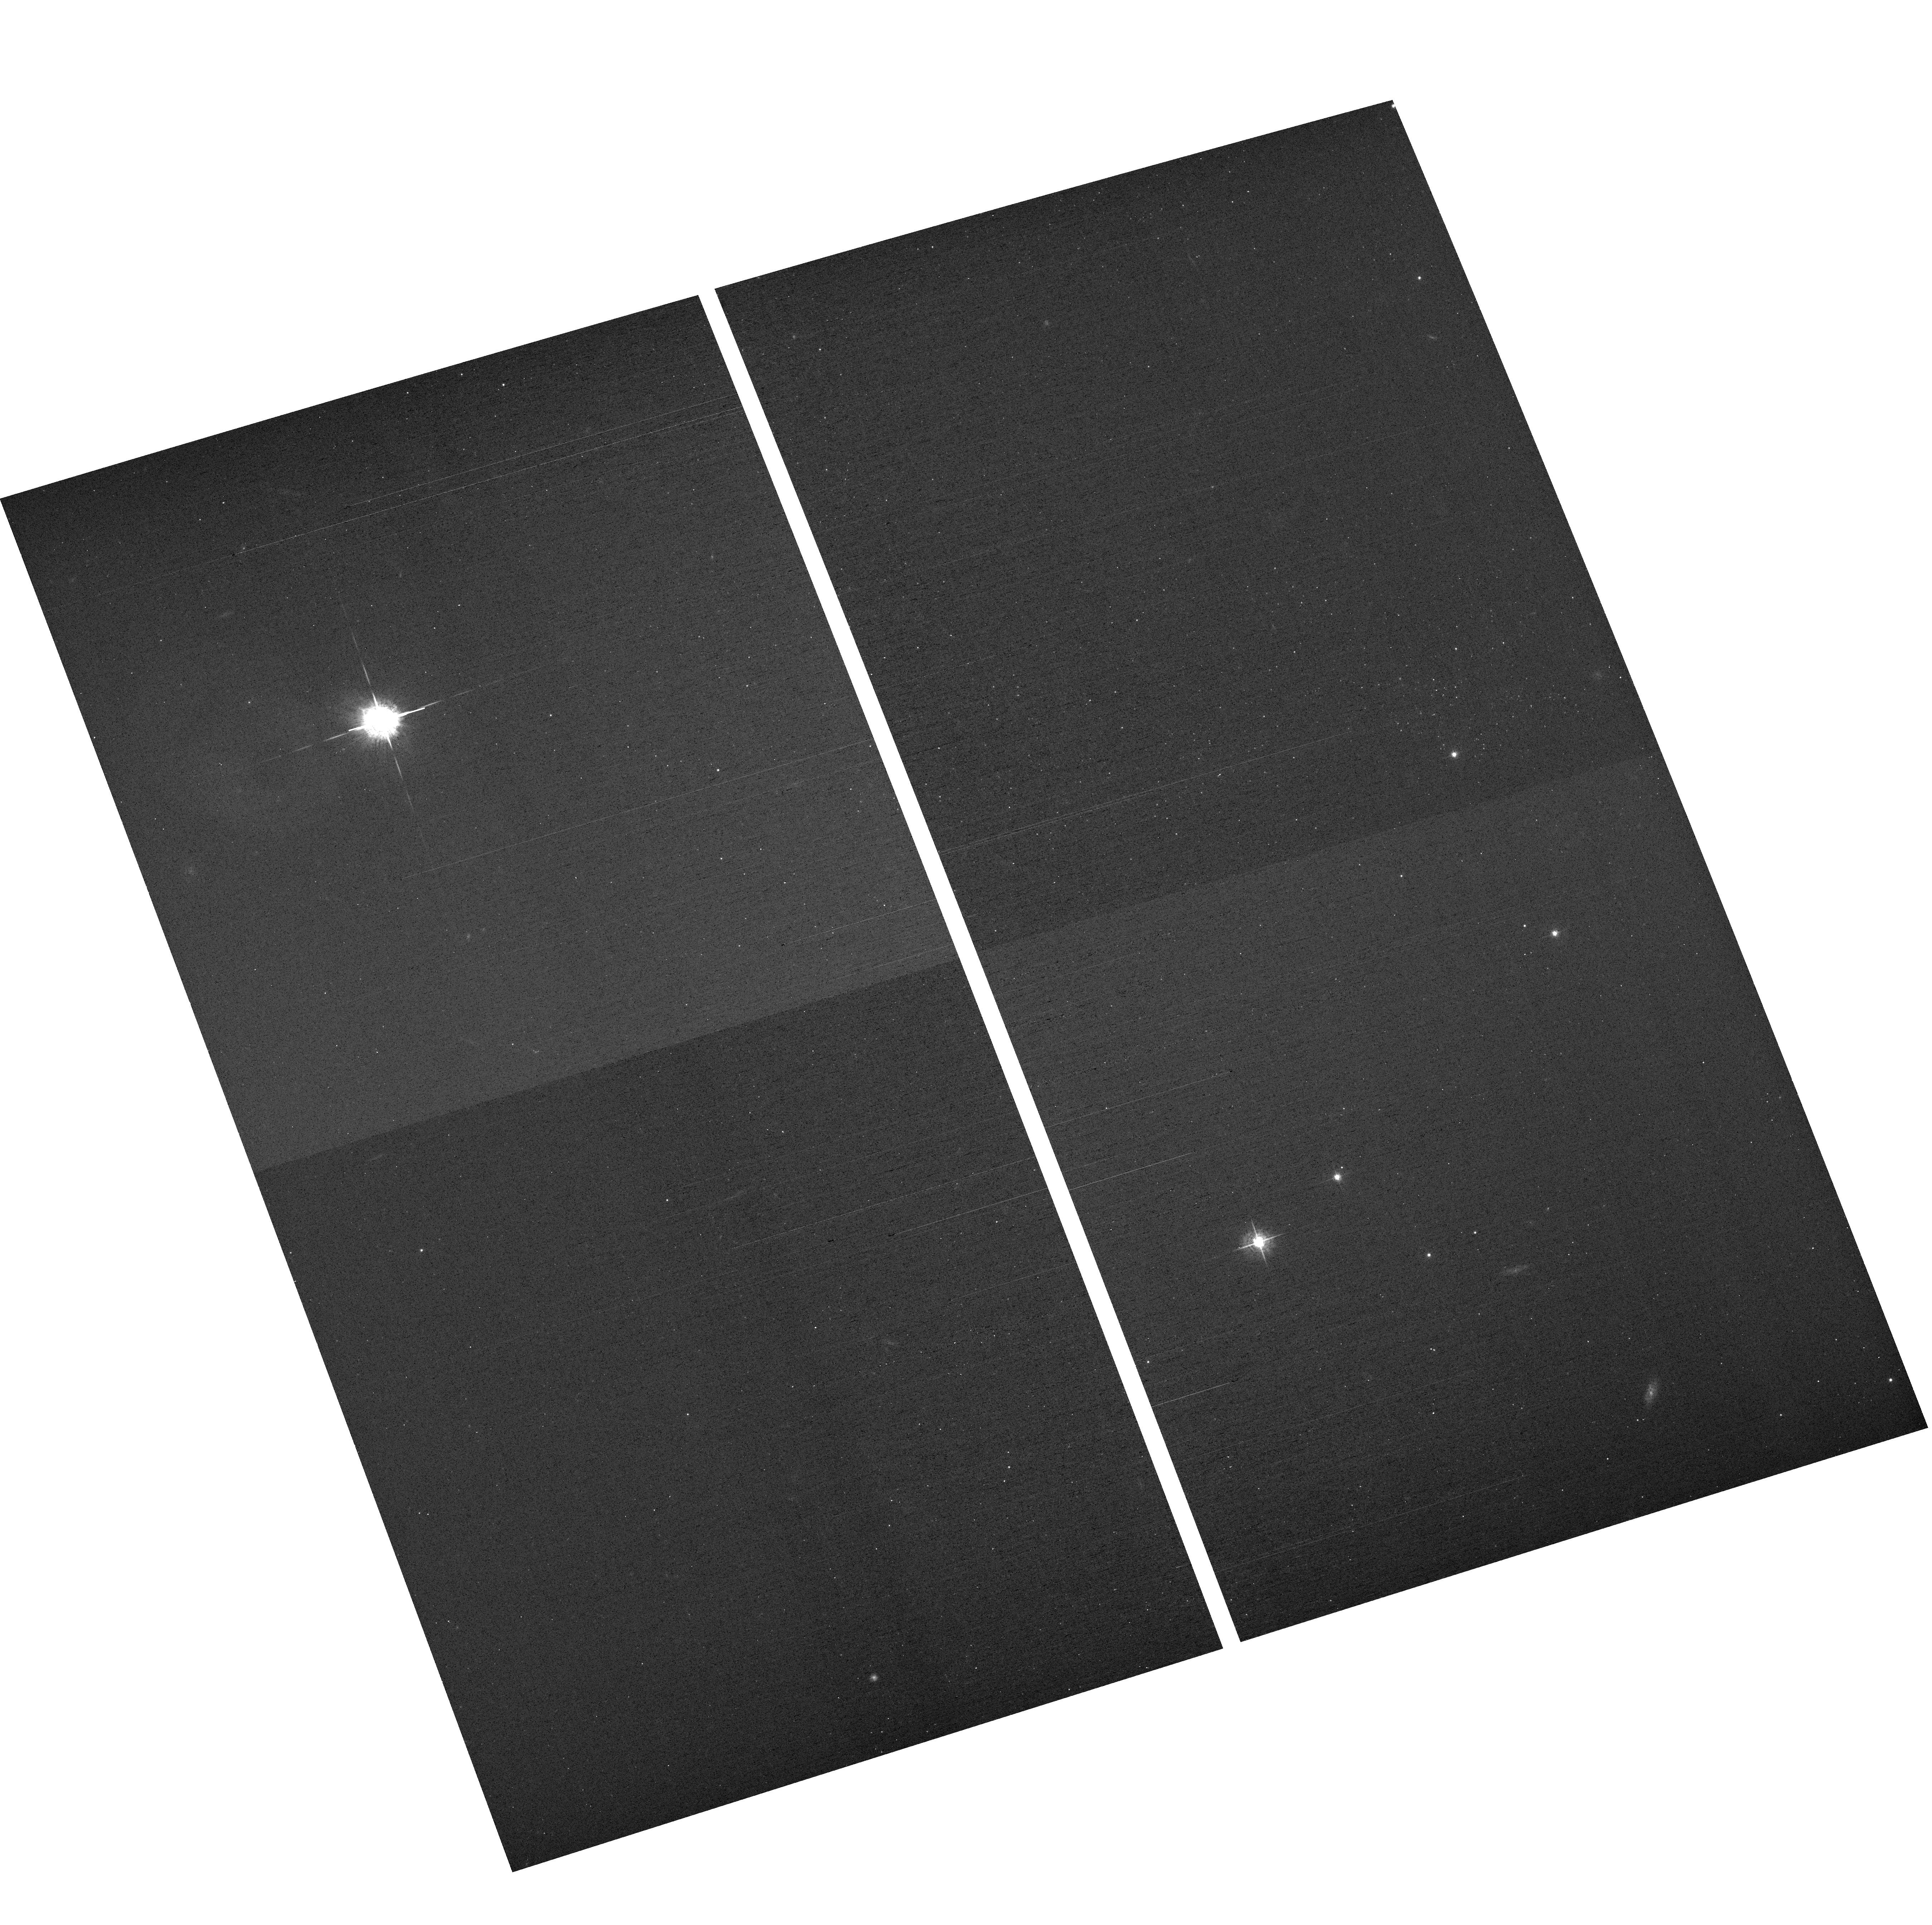
Target: field at RA 149.079°, Dec 69.590°
Instrument: ACS/WFC
Filter: F550M
Exposure: 18 min
Observation ID: hst_11360_81_acs_wfc_f550m_jb6w81

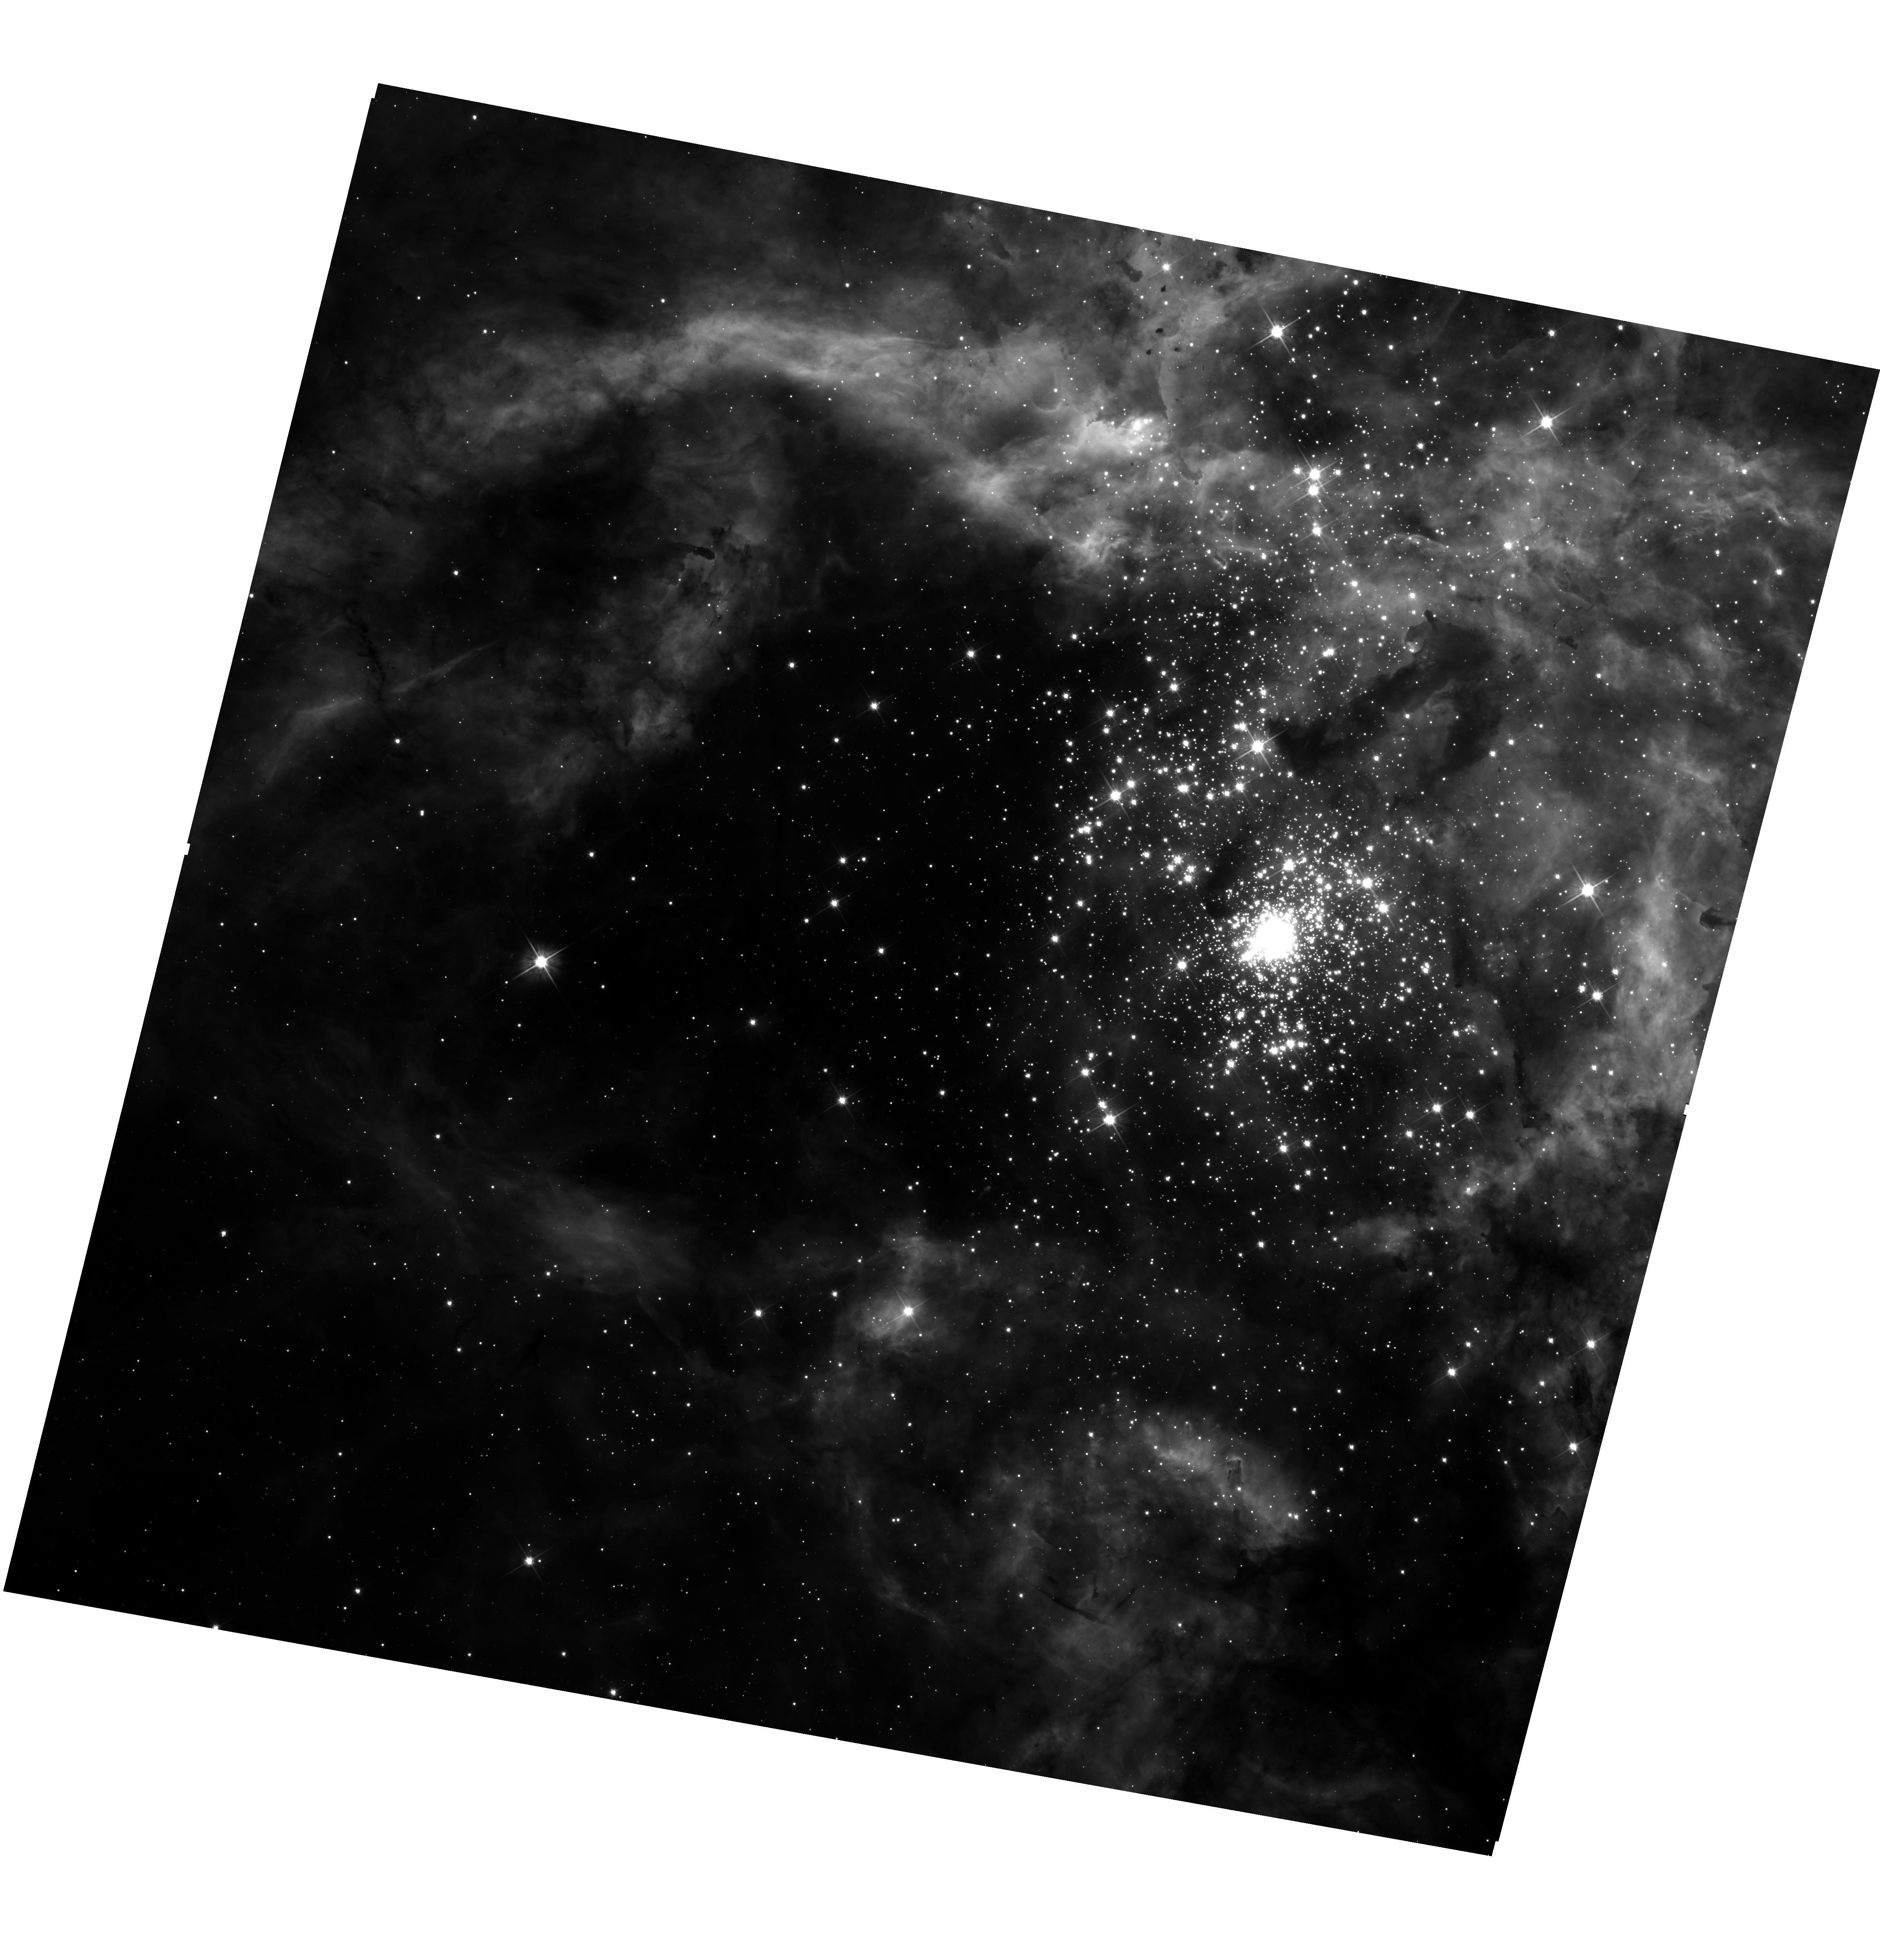
Target: 30-DOR
Instrument: WFC3/UVIS
Filter: F555W
Exposure: 14 min
Observation ID: hst_11360_d5_wfc3_uvis_f555w_ib6wd5

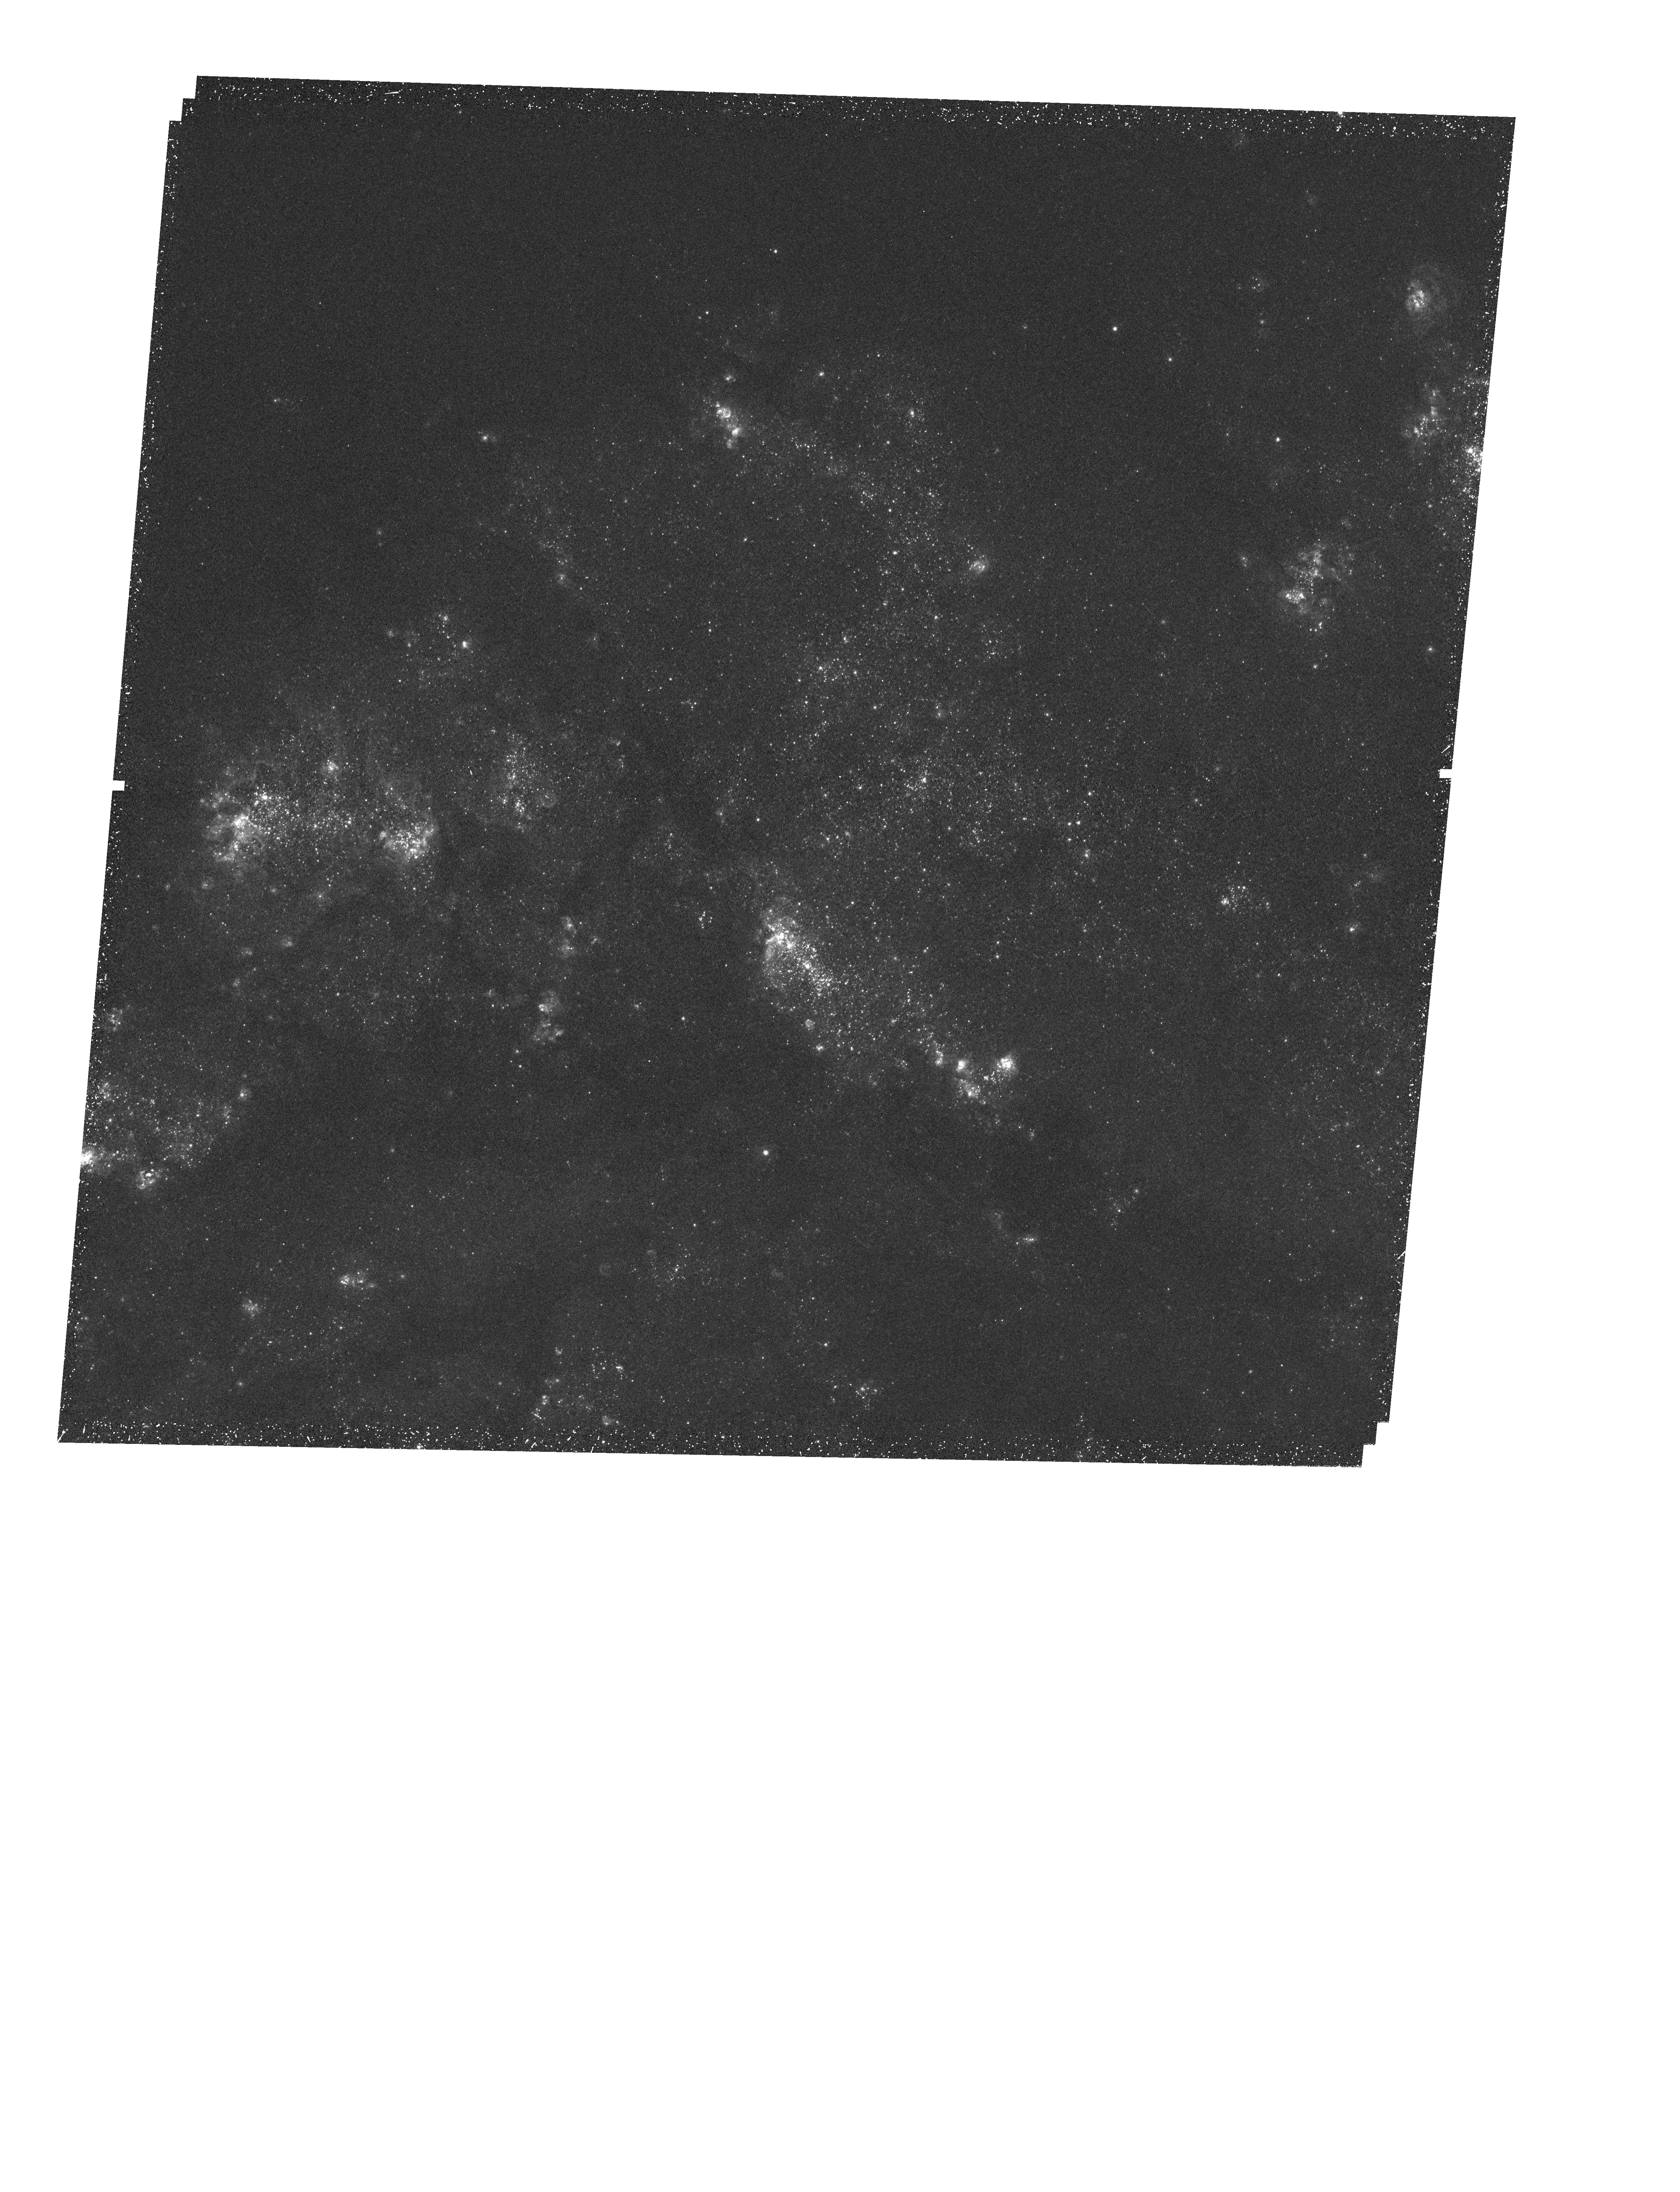
Target: MESSIER-083-POS2
Instrument: WFC3/UVIS
Filter: F373N
Exposure: 43 min
Observation ID: hst_11360_b3_wfc3_uvis_f373n_ib6wb3

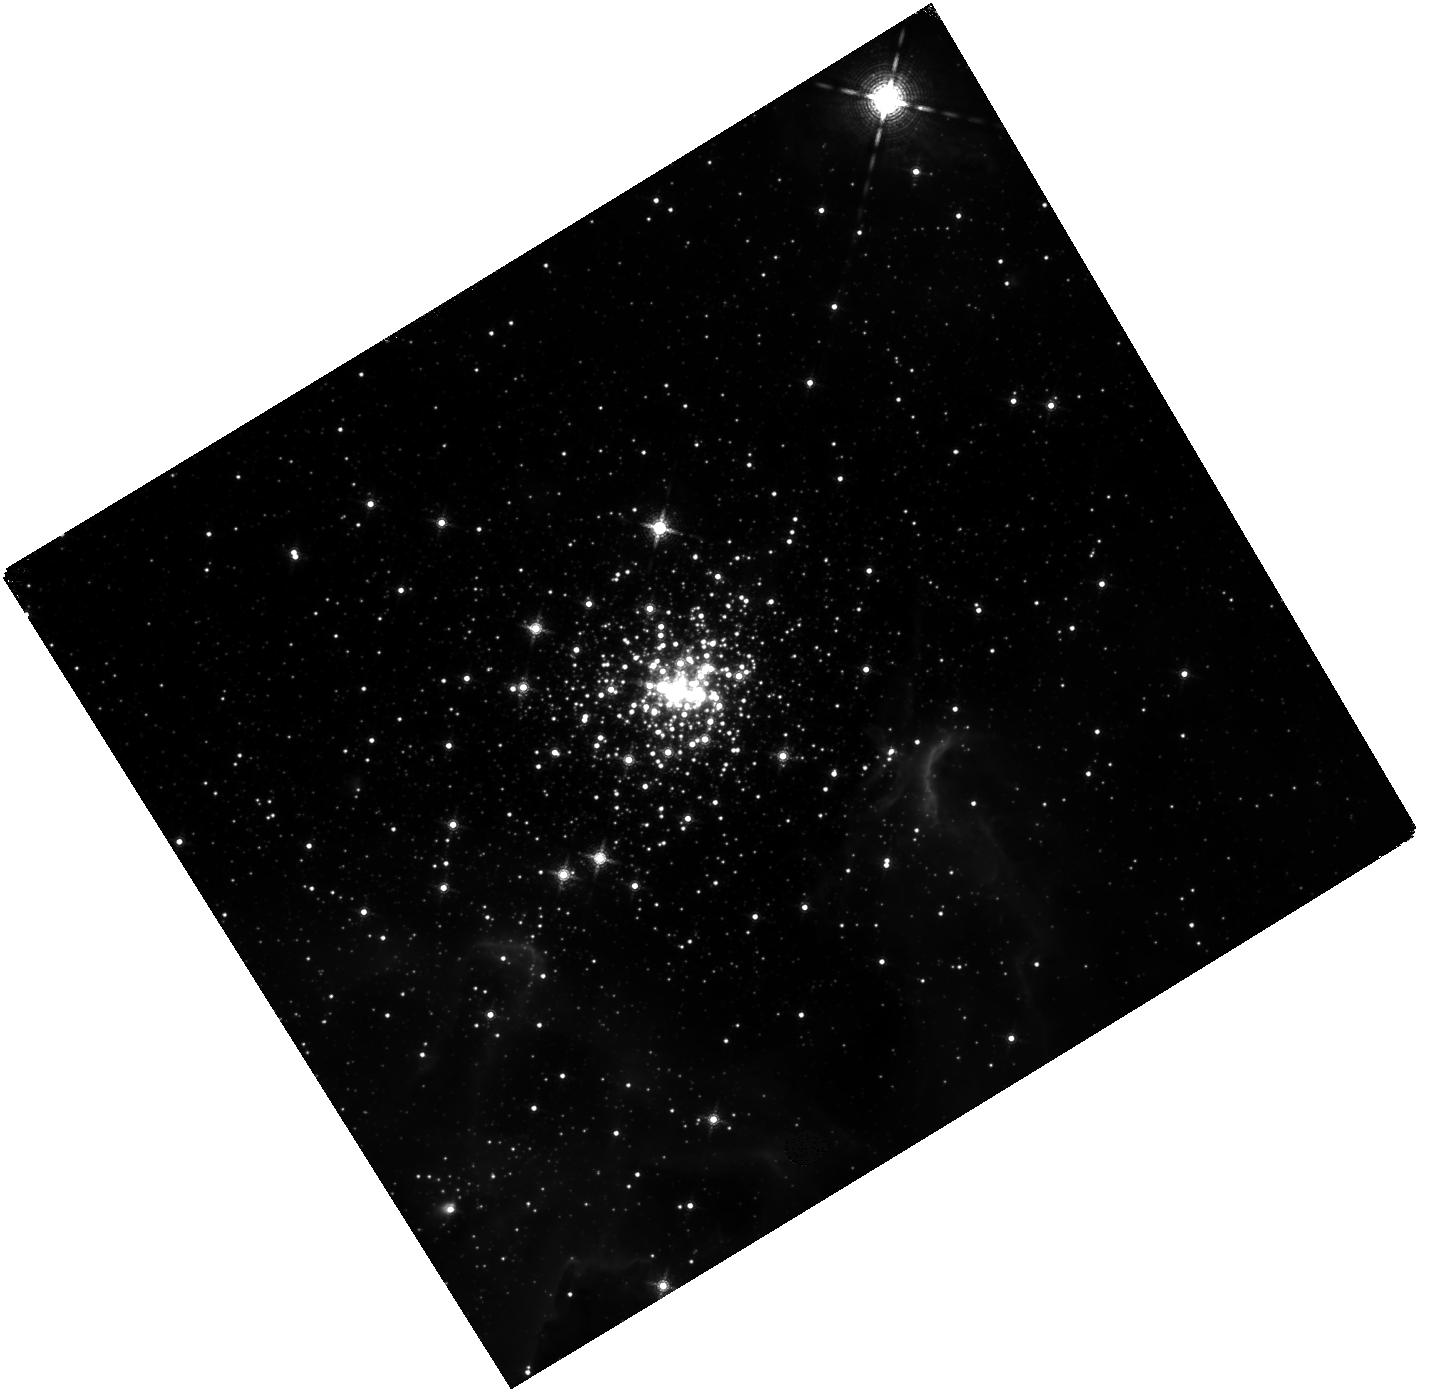
Target: NGC-3603
Instrument: WFC3/IR
Filter: F153M
Exposure: 40 min
Observation ID: hst_11360_a1_wfc3_ir_f153m_ib6wa1

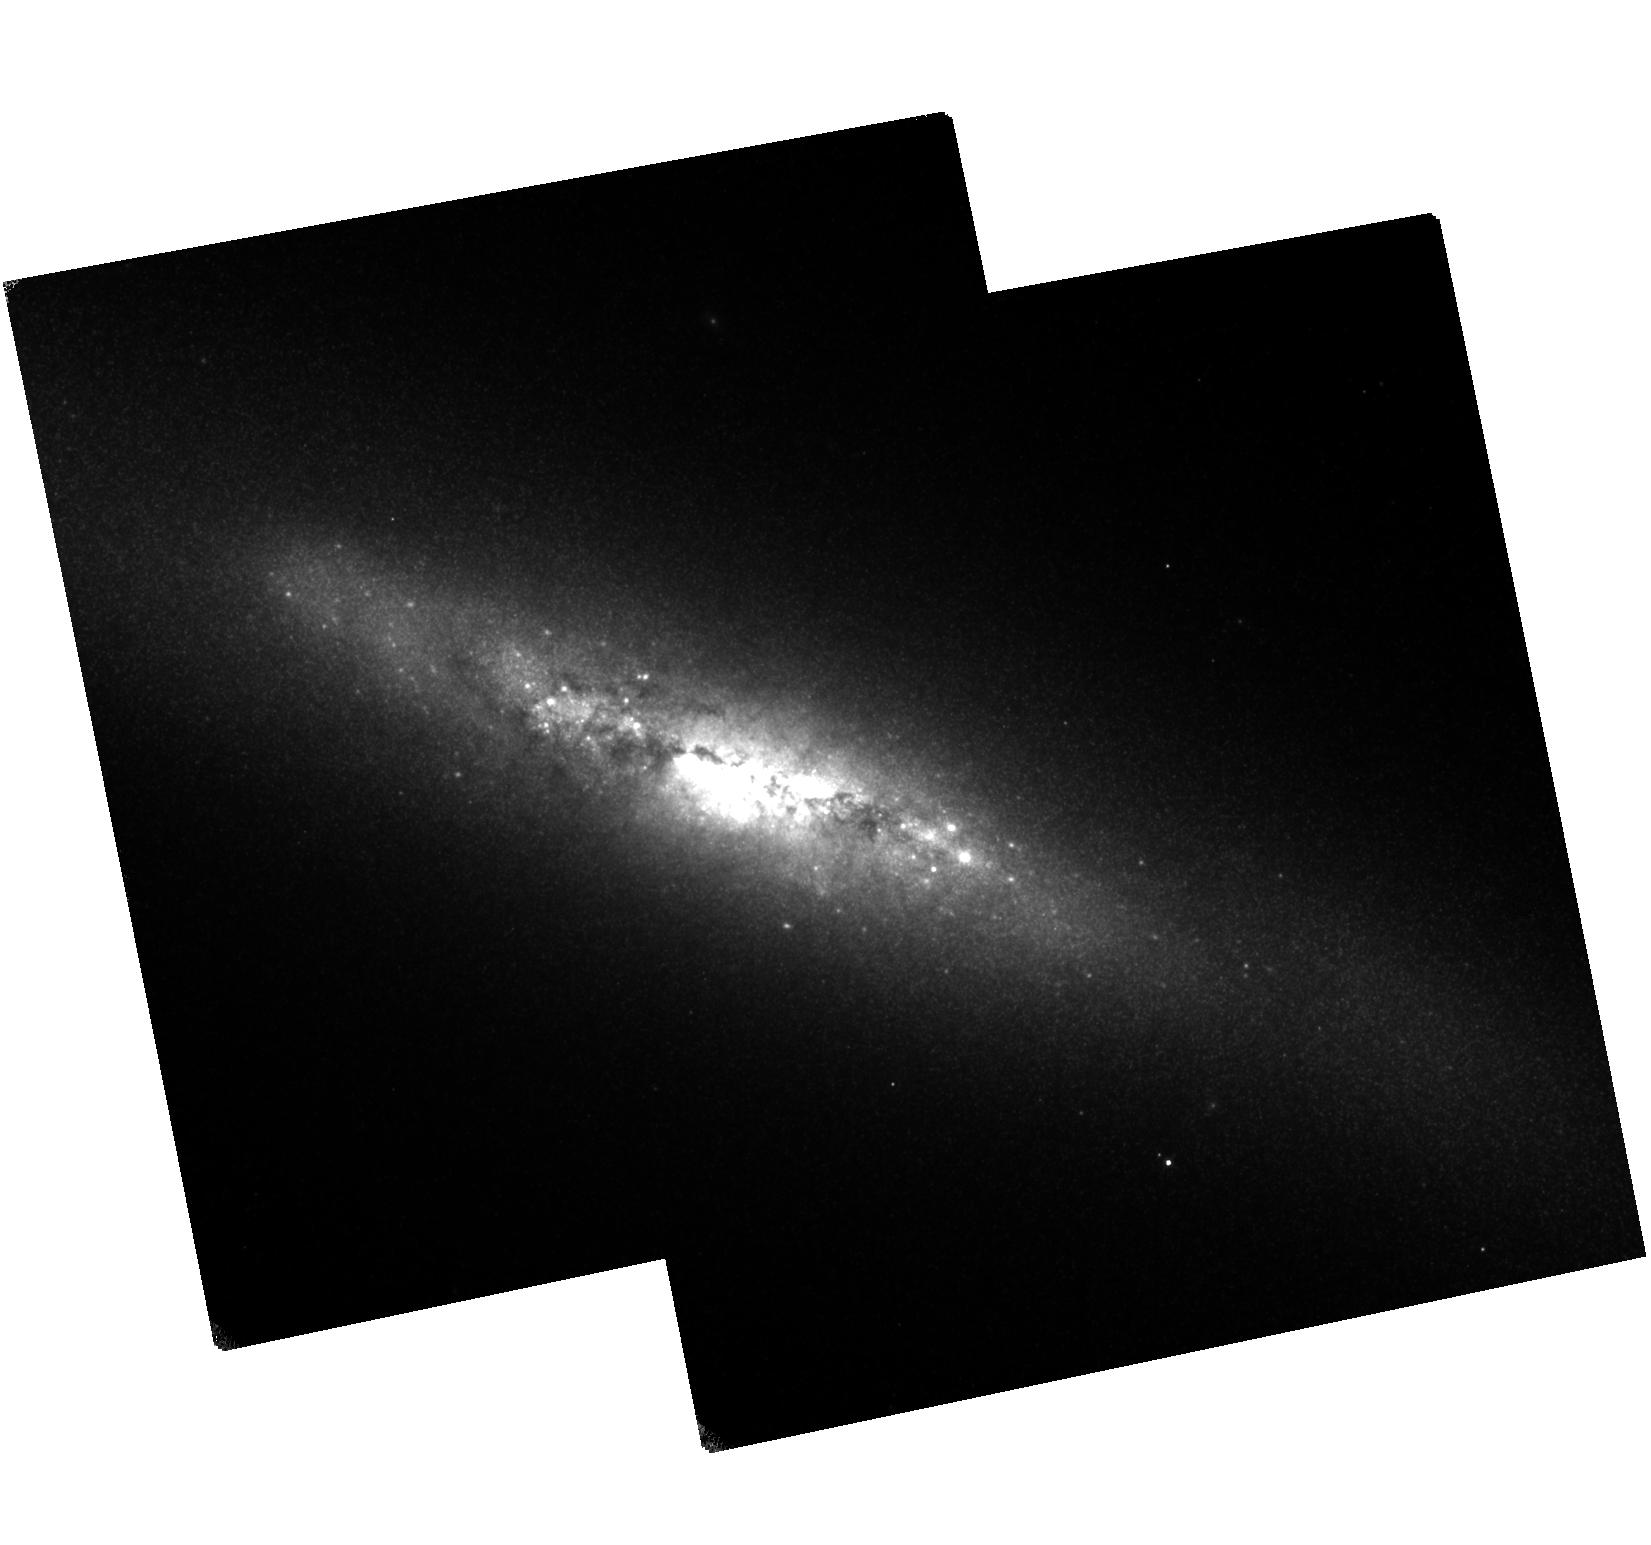
Target: MESSIER-082-IR-POS-1
Instrument: WFC3/IR
Filter: F160W
Exposure: 40 min
Observation ID: hst_11360_r9_wfc3_ir_f160w_ib6wr9

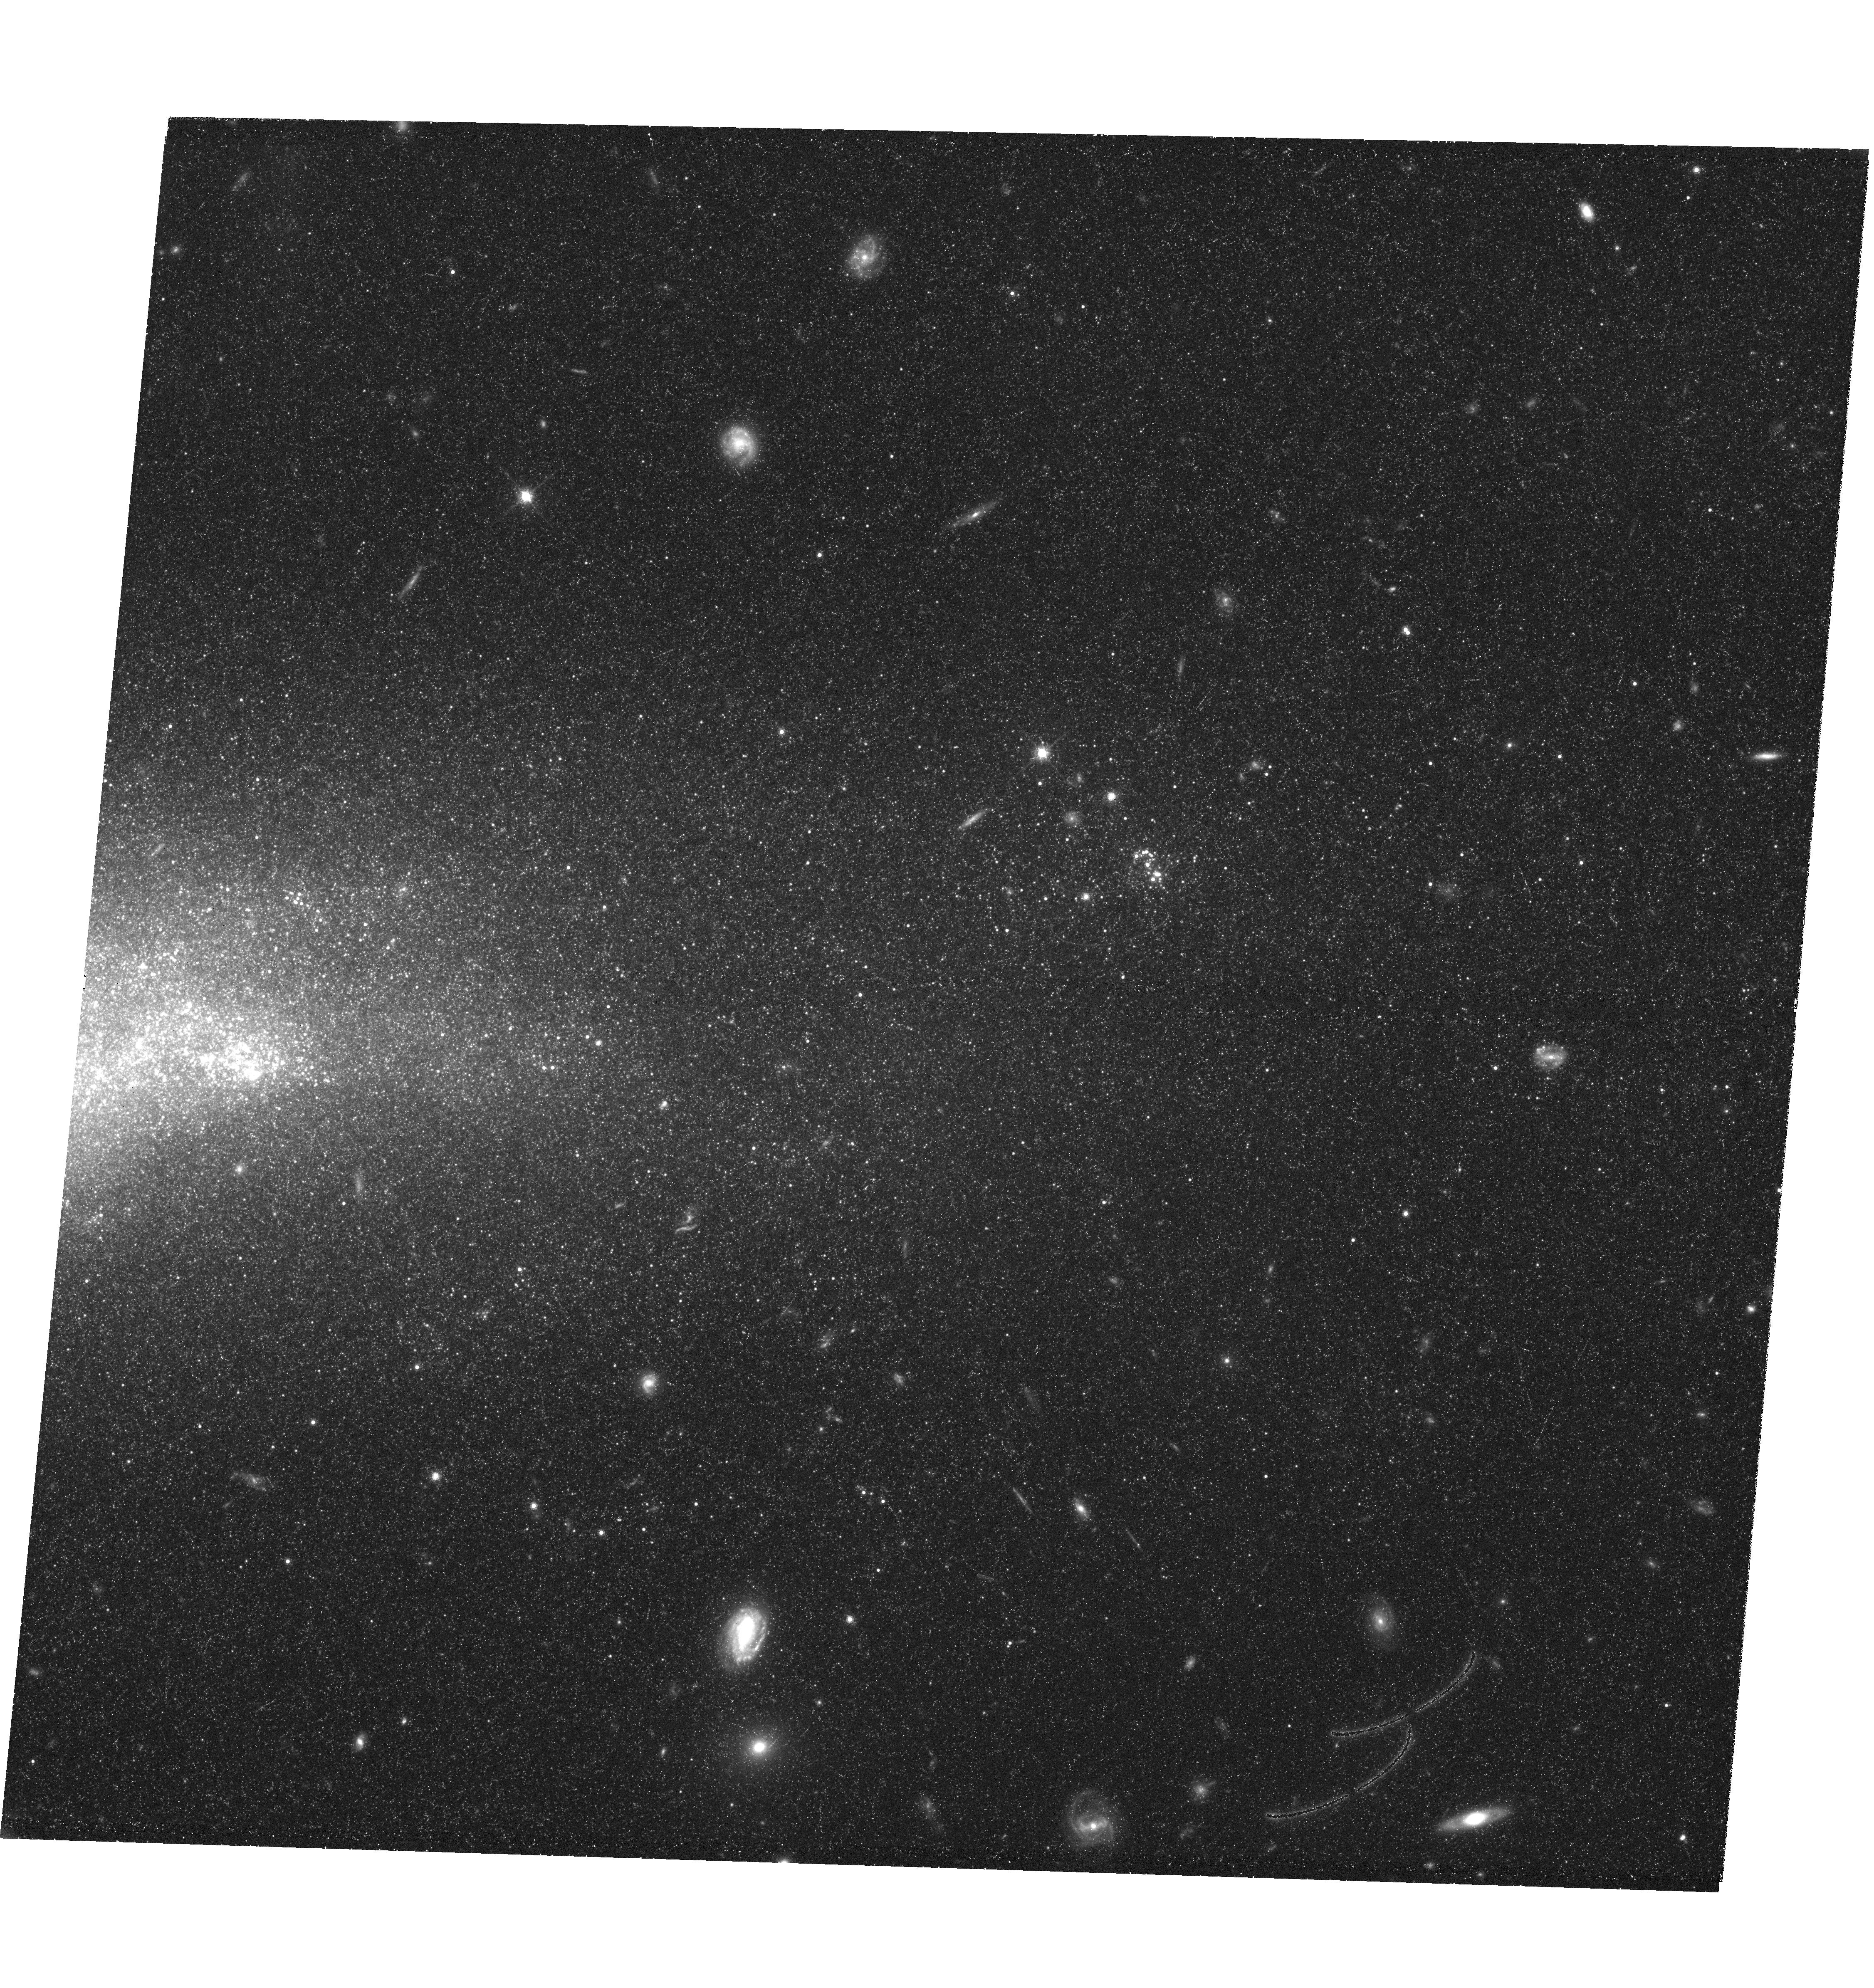
Target: NGC-4592
Instrument: WFC3/UVIS
Filter: F814W
Exposure: 1.6 h
Observation ID: hst_11360_38_wfc3_uvis_f814w_ib6w38

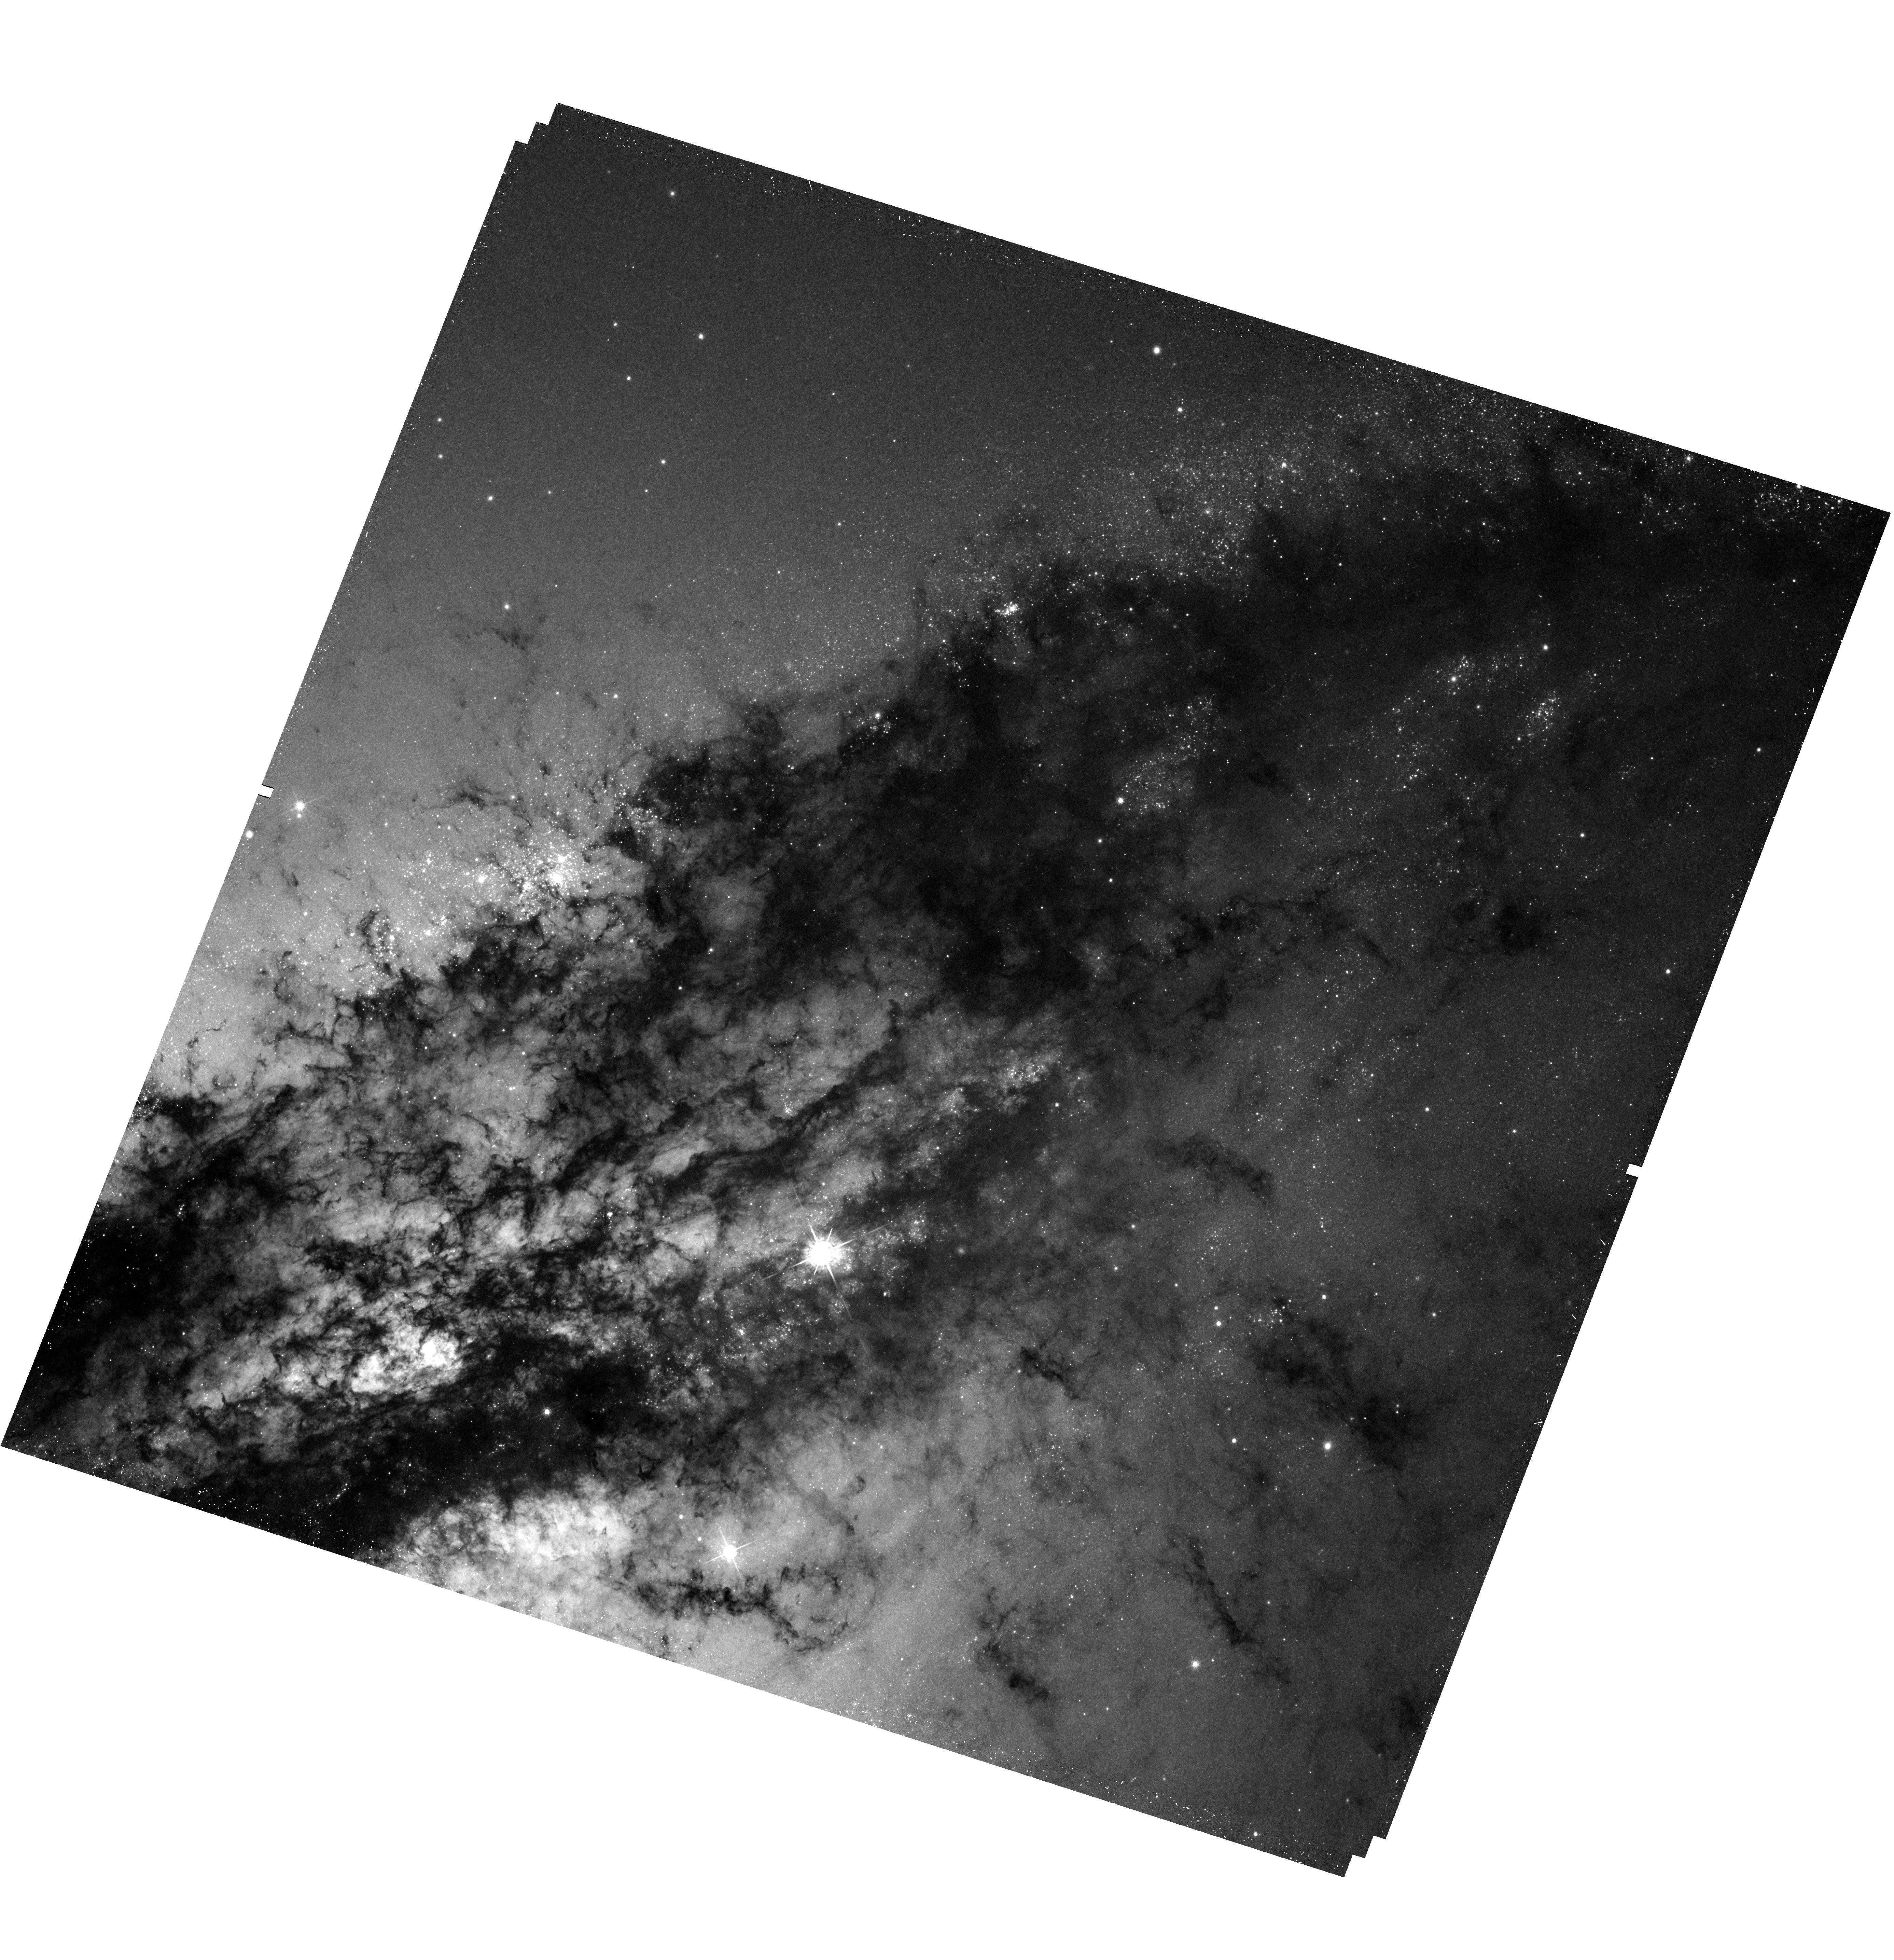
Target: NGC-5128
Instrument: WFC3/UVIS
Filter: F547M
Exposure: 21 min
Observation ID: hst_11360_rc_wfc3_uvis_f547m_ib6wrc

Star Formation in Nearby Galaxies (PI: OConnell, Robert W.)

Star formation is a fundamental astrophysical process; it controls phenomena ranging from the evolution of galaxies and nucleosynthesis to the origins of planetary systems and abodes for life. The WFC3, optimized at both UV and IR wavelengths and equipped with an extensive array of narrow-band filters, brings unique capabilities to this area of study. The WFC3 Scientific Oversight Committee (SOC) proposes an integrated program on star formation in the nearby universe which will fully exploit these new abilities. Our targets range from the well-resolved R136 in 30 Dor in the LMC (the nearest super star cluster) and M82 (the nearest starbursting galaxy) to about half a dozen other nearby galaxies that sample a wide range of star-formation rates and environments. Our program consists of broad-band multiwavelength imaging over the entire range from the UV to the near-IR, aimed at studying the ages and metallicities of stellar populations, revealing young stars that are still hidden by dust at optical wavelengths, and showing the integrated properties of star clusters. Narrow-band imaging of the same environments will allow us to measure star-formation rates, gas pressure, chemical abundances, extinction, and shock morphologies. The primary scientific issues to be addressed are: (1) What triggers star formation? (2) How do the properties of star-forming regions vary among different types of galaxies and environments of different gas densities and compositions? (3) How do these different environments affect the history of star formation? (4) Is the stellar initial mass function universal or determined by local conditions?